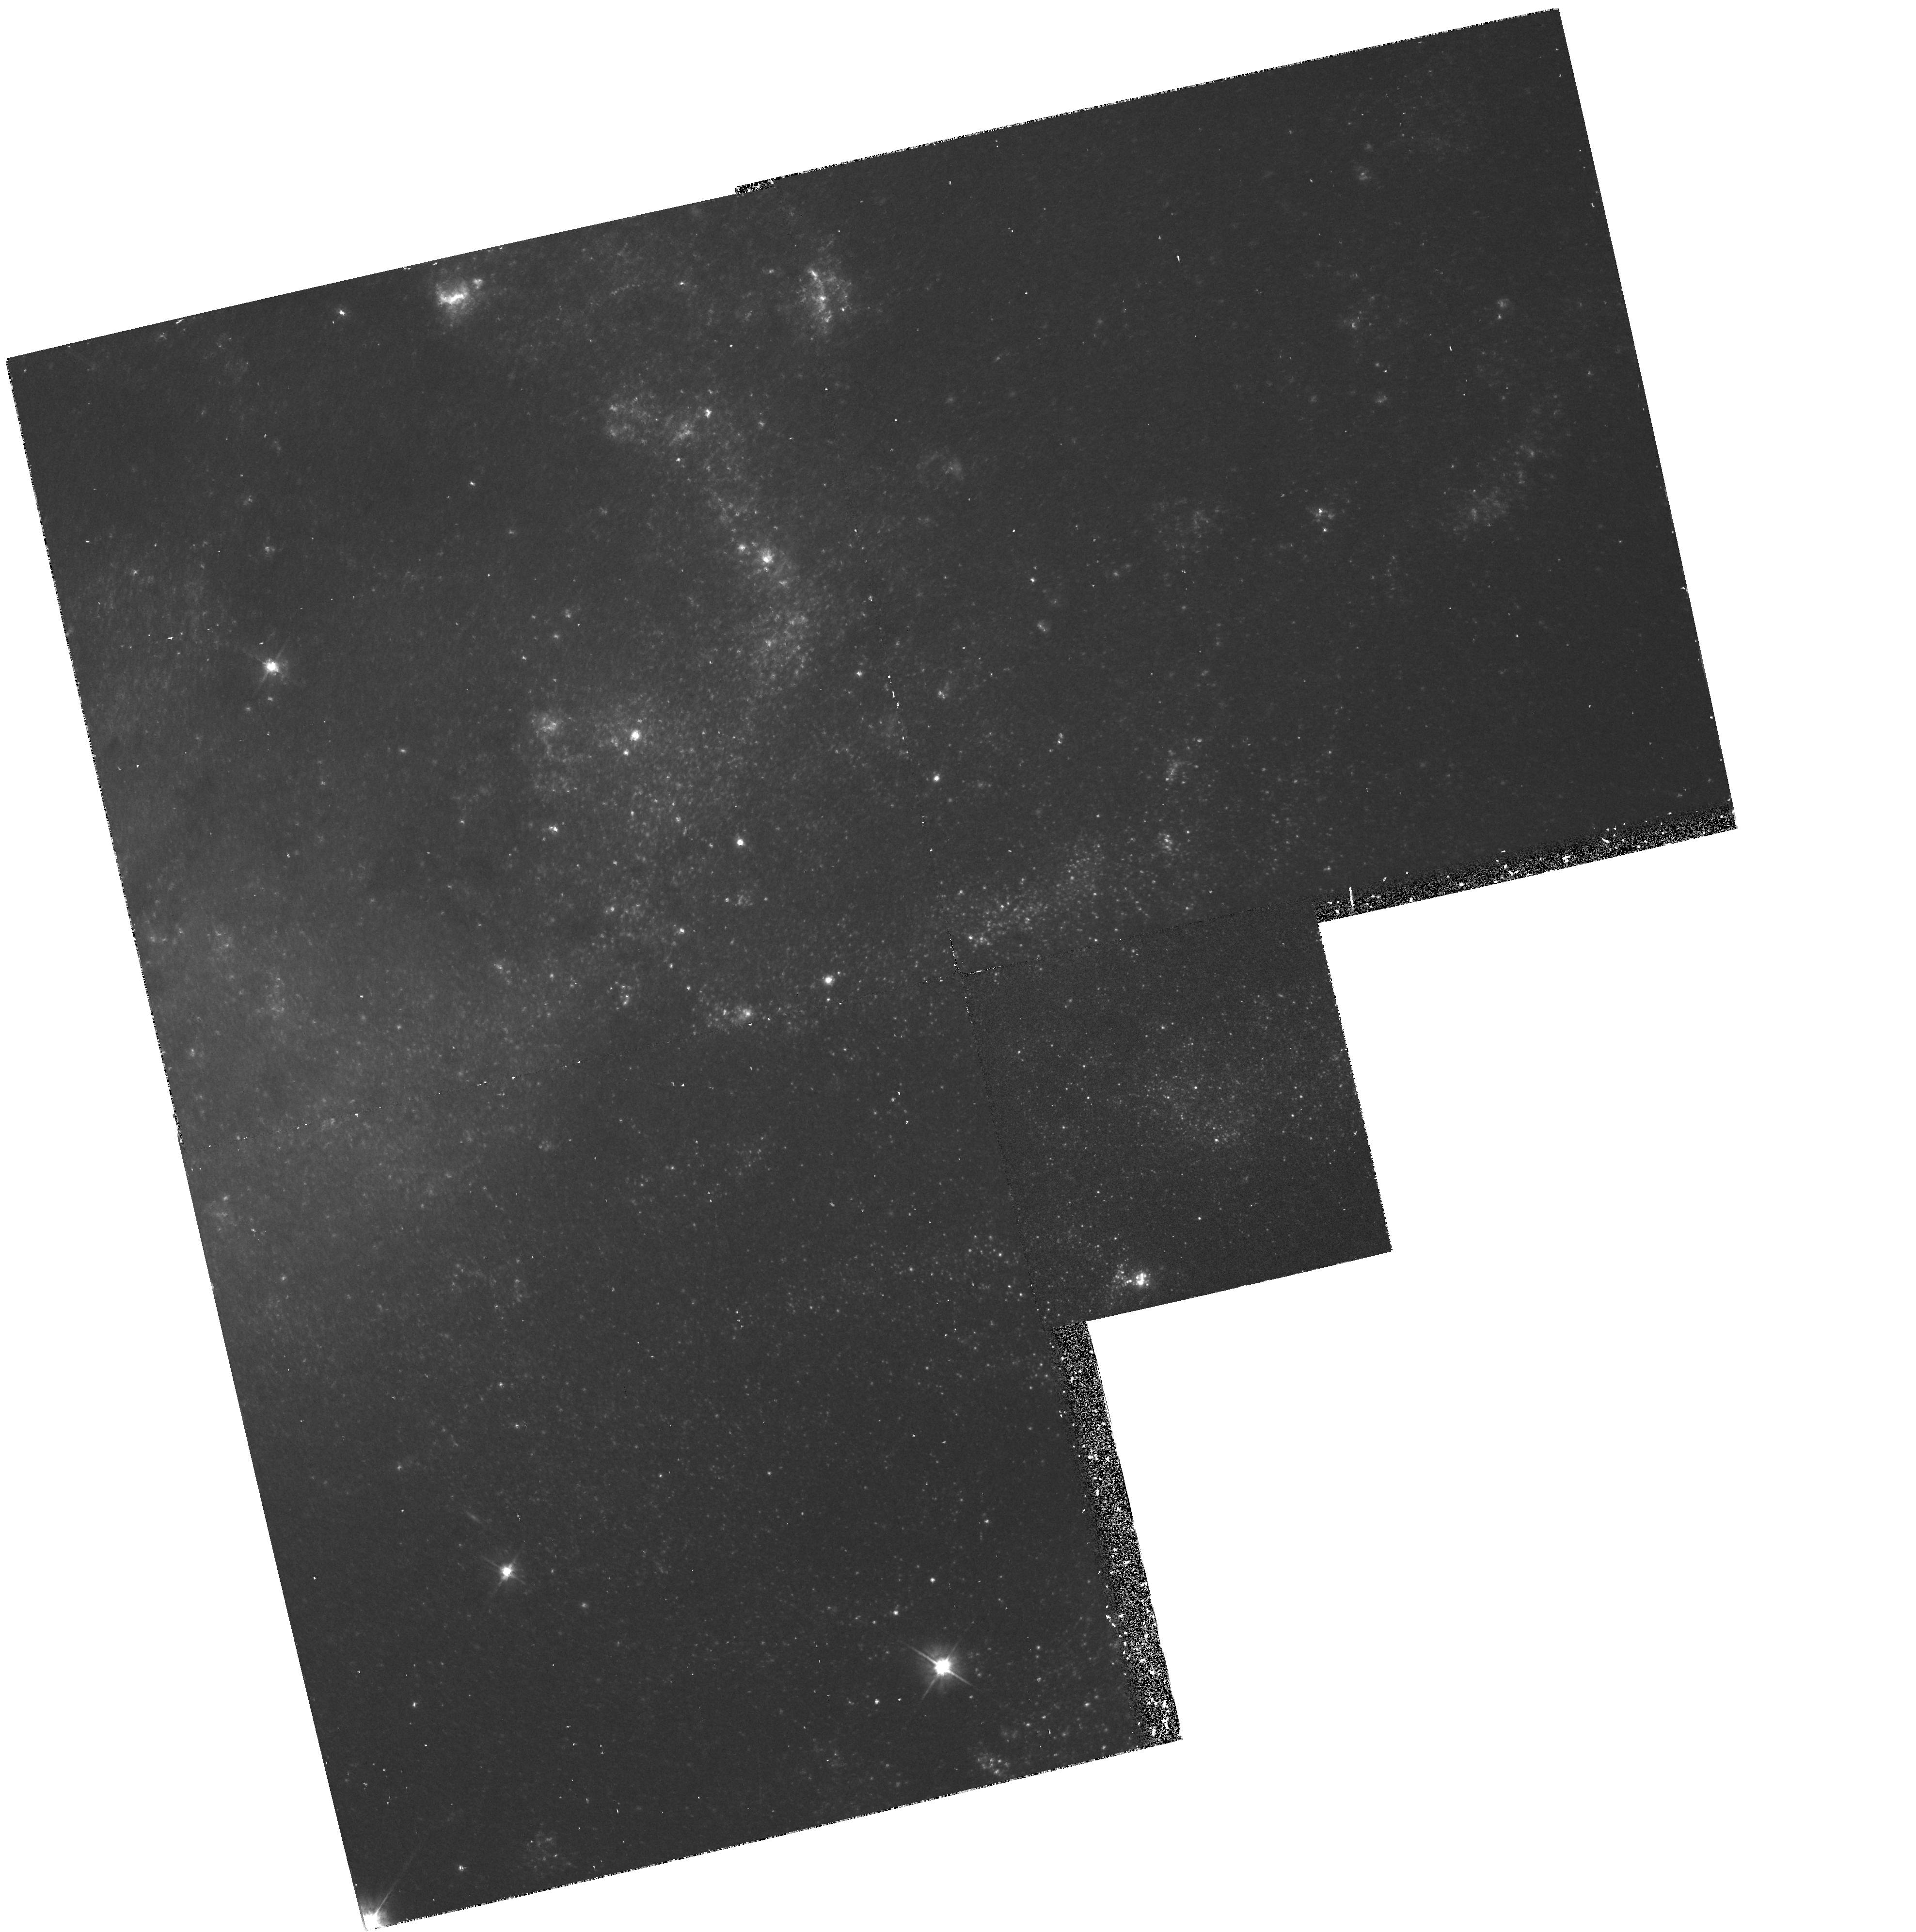
Target: NGC925
Instrument: WFPC2/PC
Filter: F555W
Exposure: 37 min
Observation ID: hst_5397_0i_wfpc2_pc_f555w_u2780i

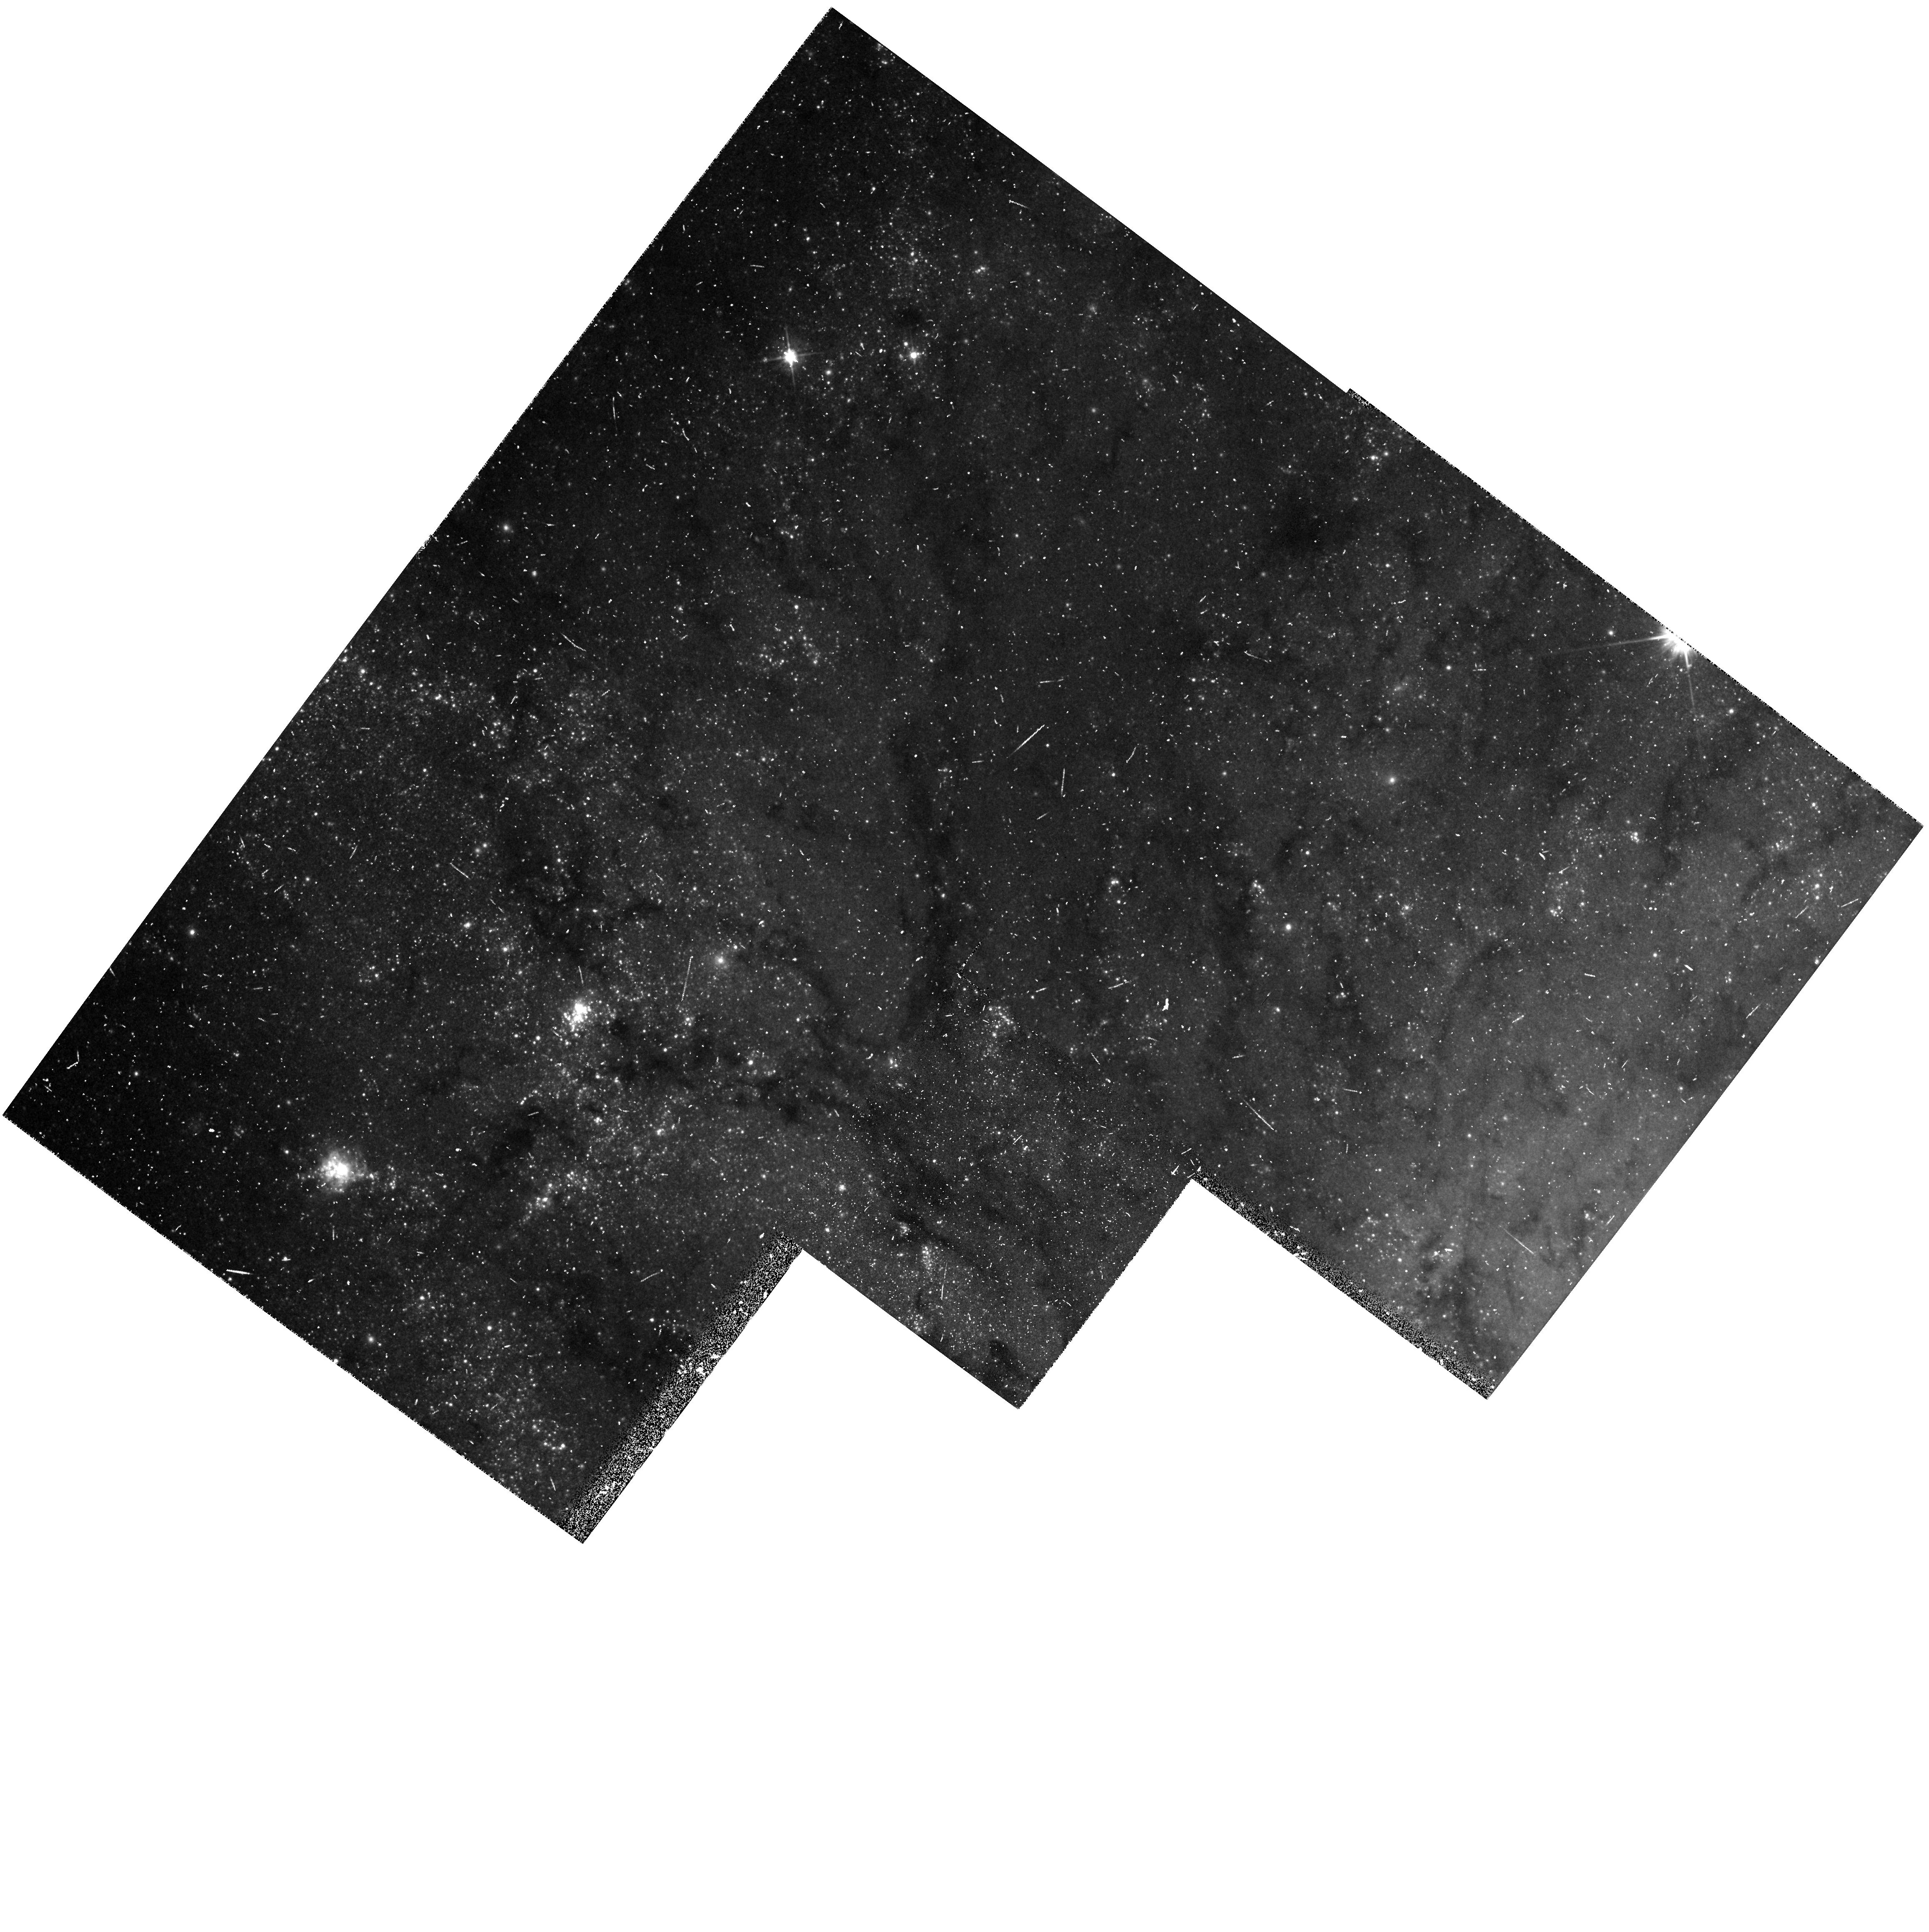
Target: NGC5457-FLD1
Instrument: WFPC2/PC
Filter: F555W
Exposure: 20 min
Observation ID: hst_5397_01_wfpc2_pc_f555w_u27801

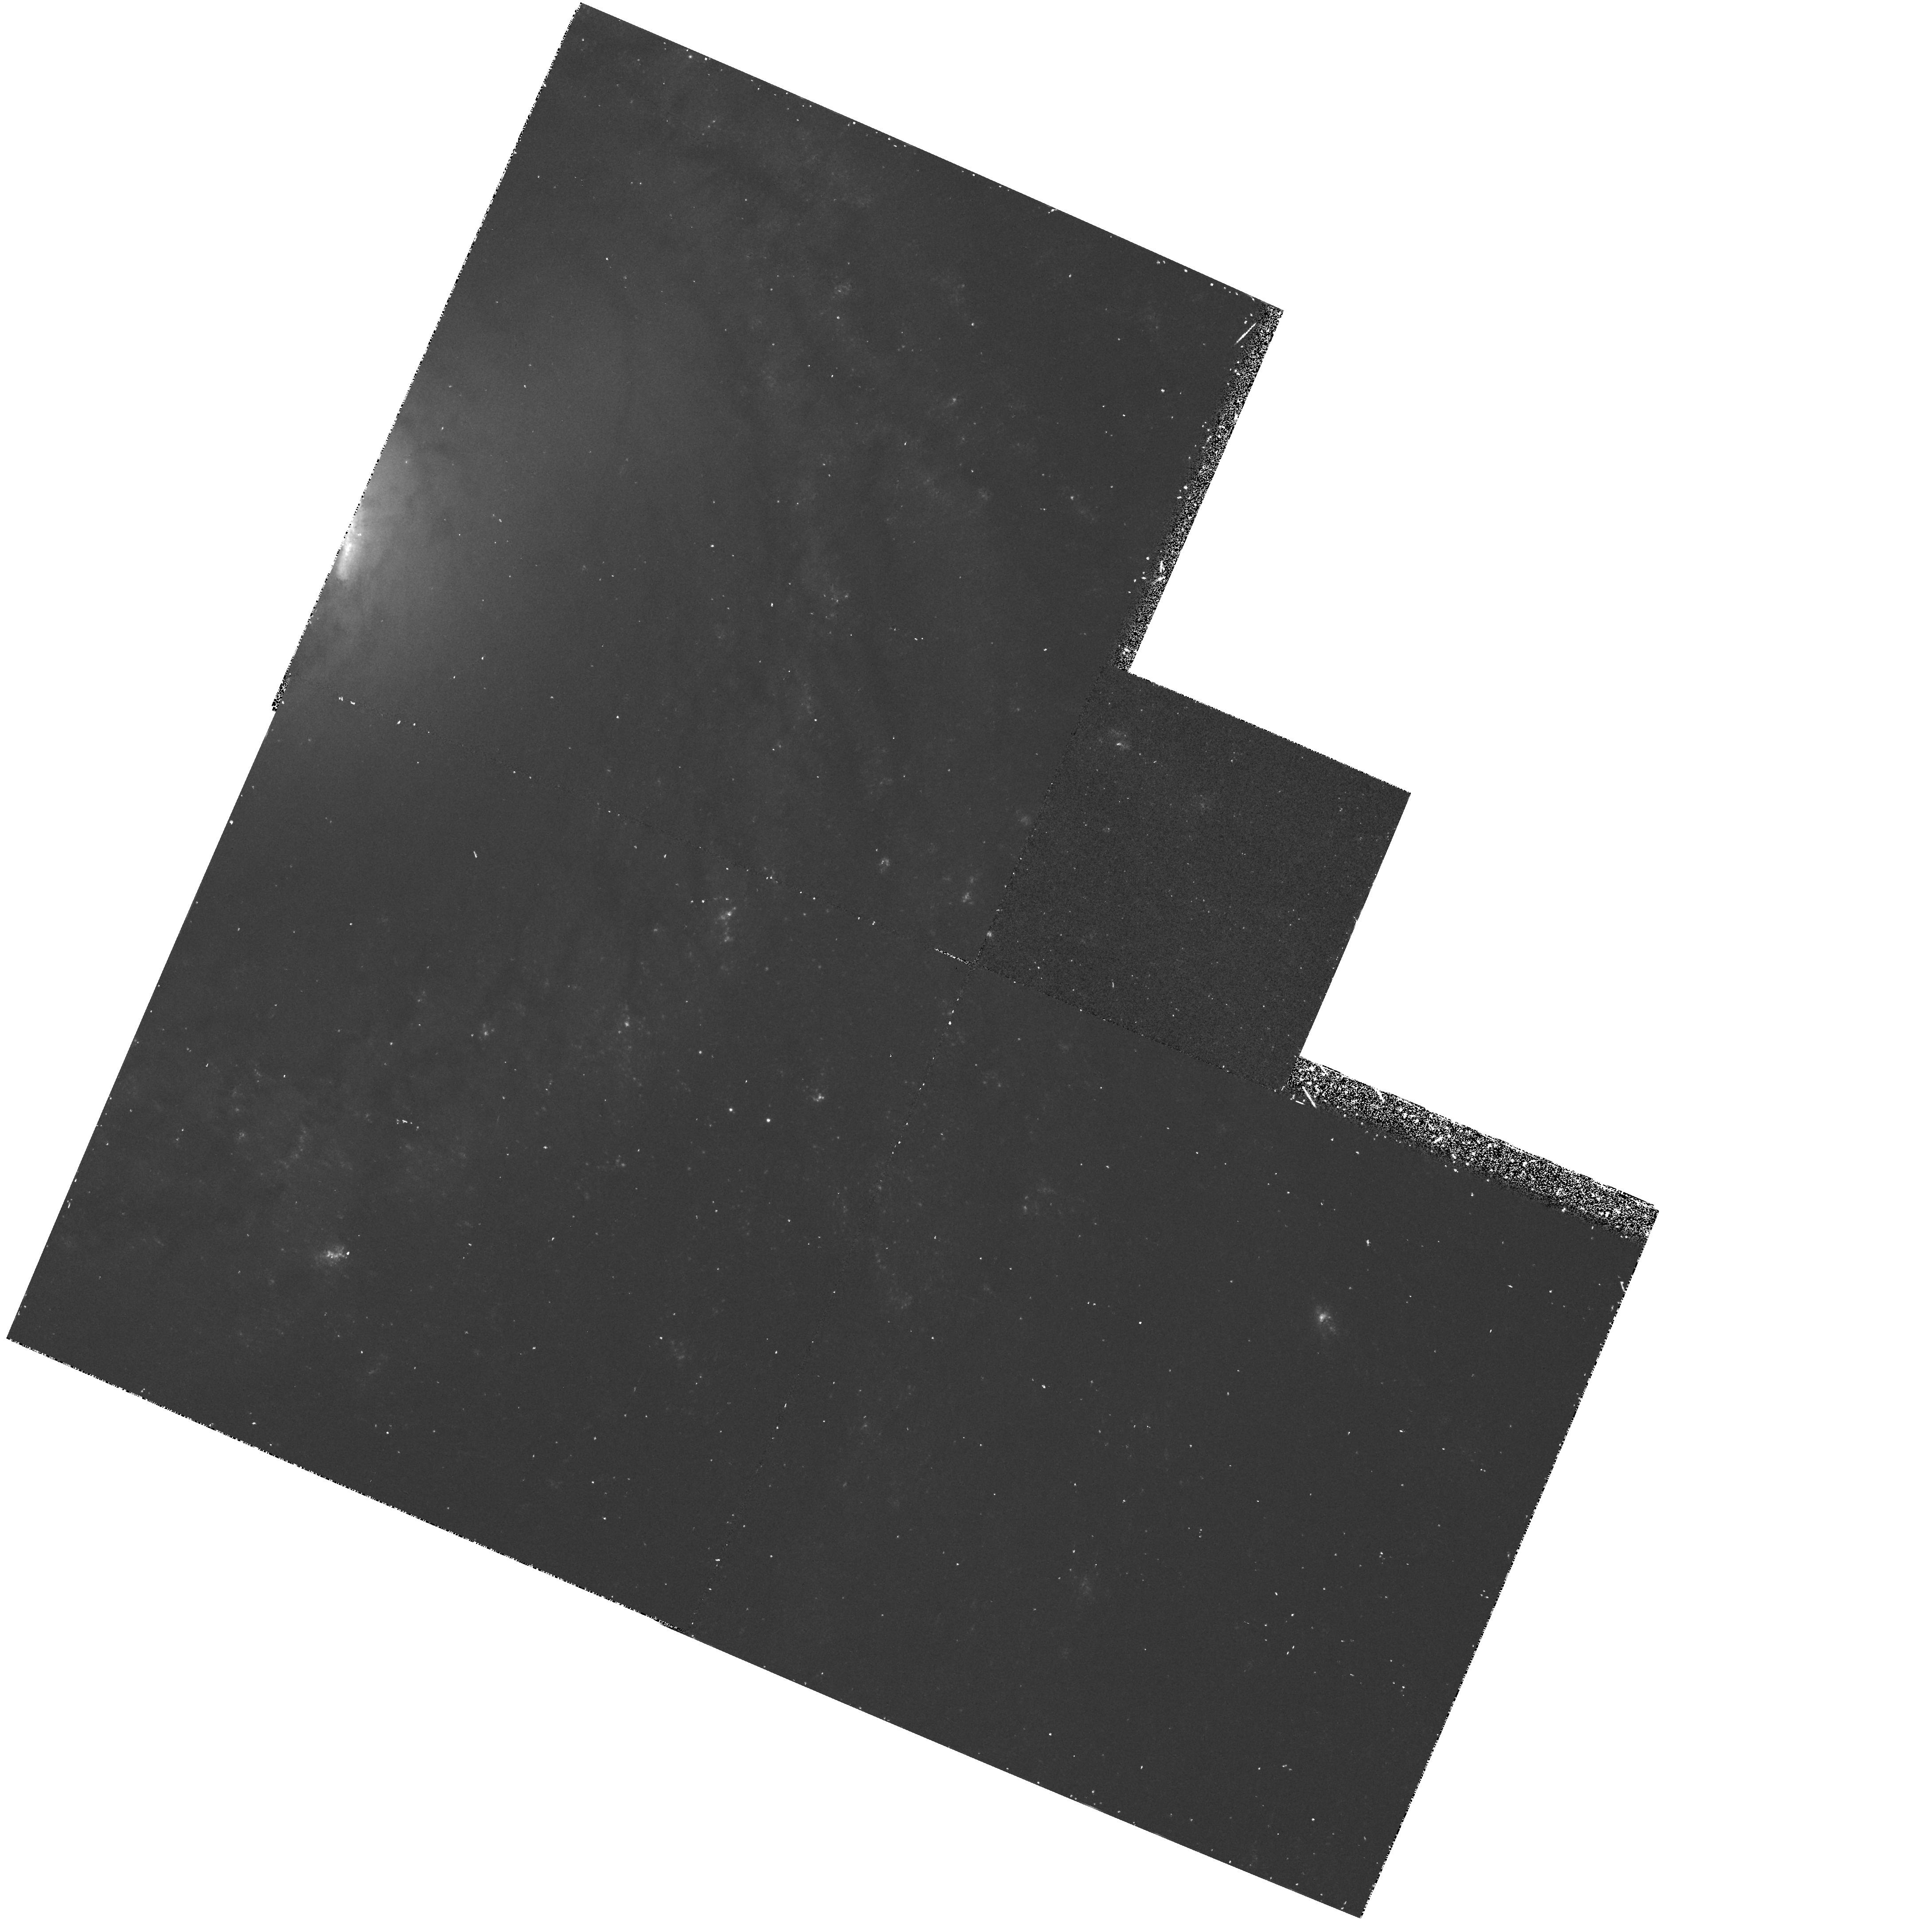
Target: NGC3351
Instrument: WFPC2/PC
Filter: F439W
Exposure: 42 min
Observation ID: hst_5397_1h_wfpc2_pc_f439w_u2781h

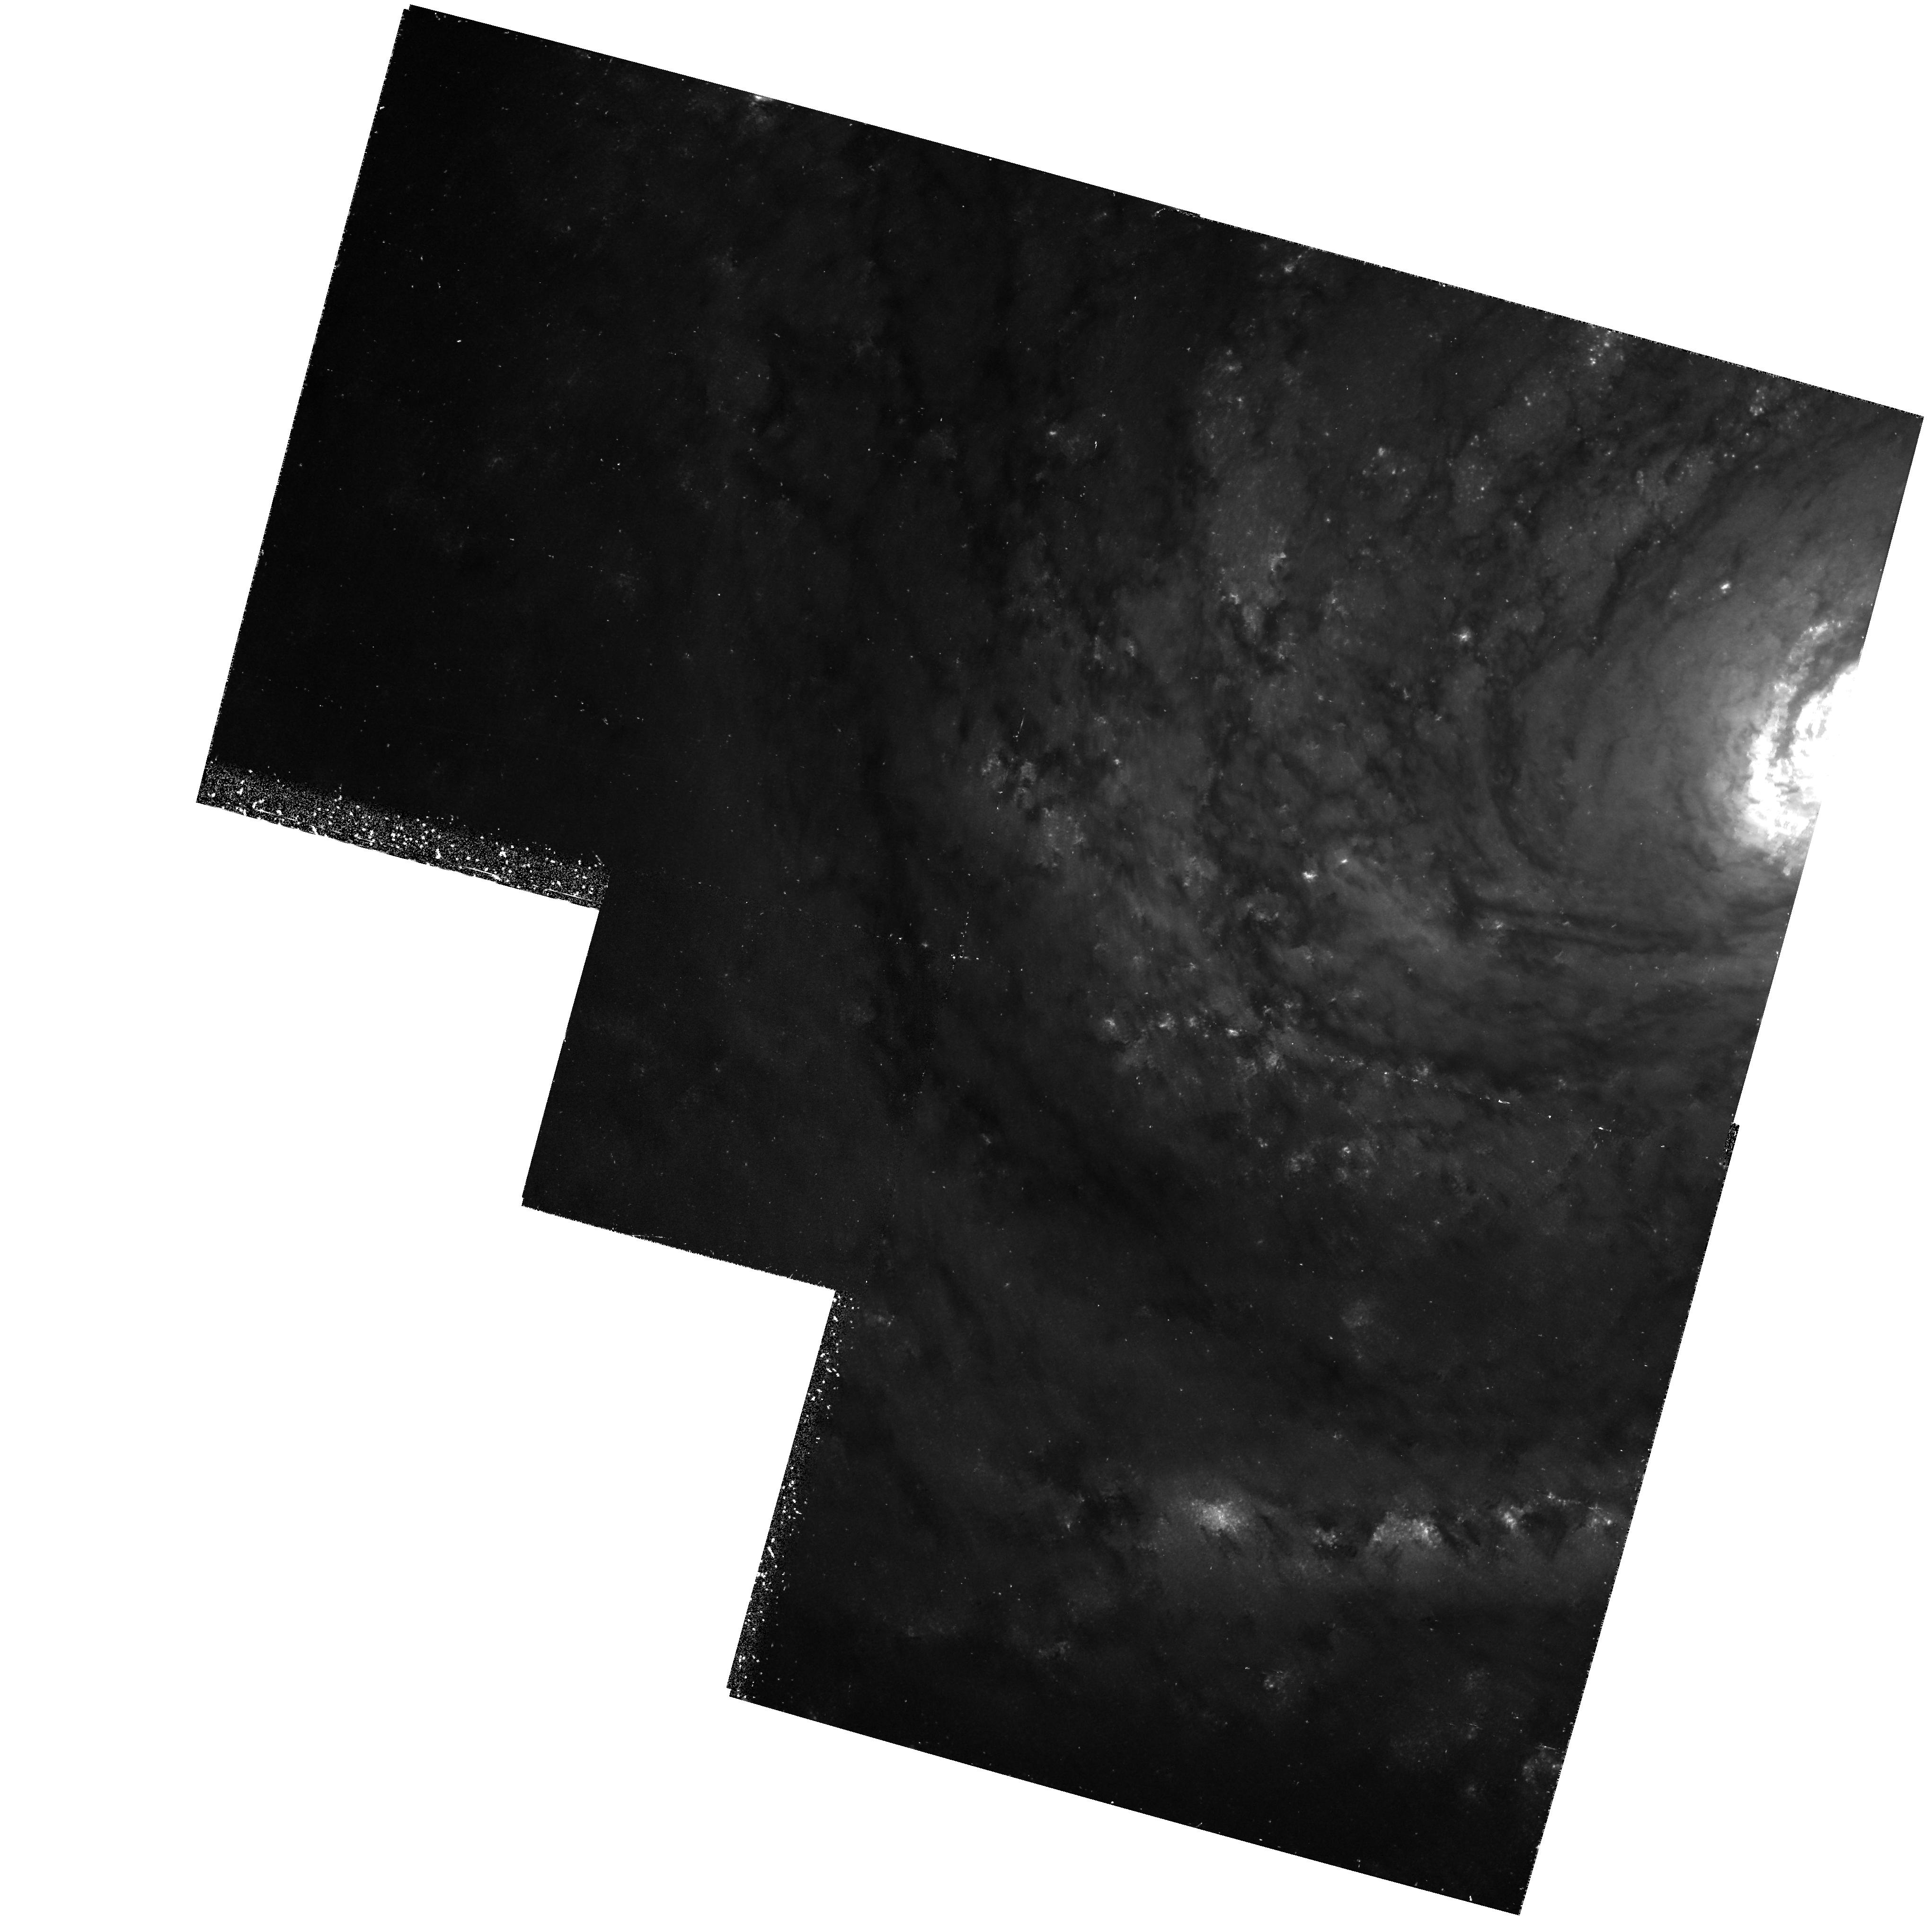
Target: NGC4321
Instrument: WFPC2/PC
Filter: F555W
Exposure: 1 h
Observation ID: hst_5397_14_wfpc2_pc_f555w_u27814

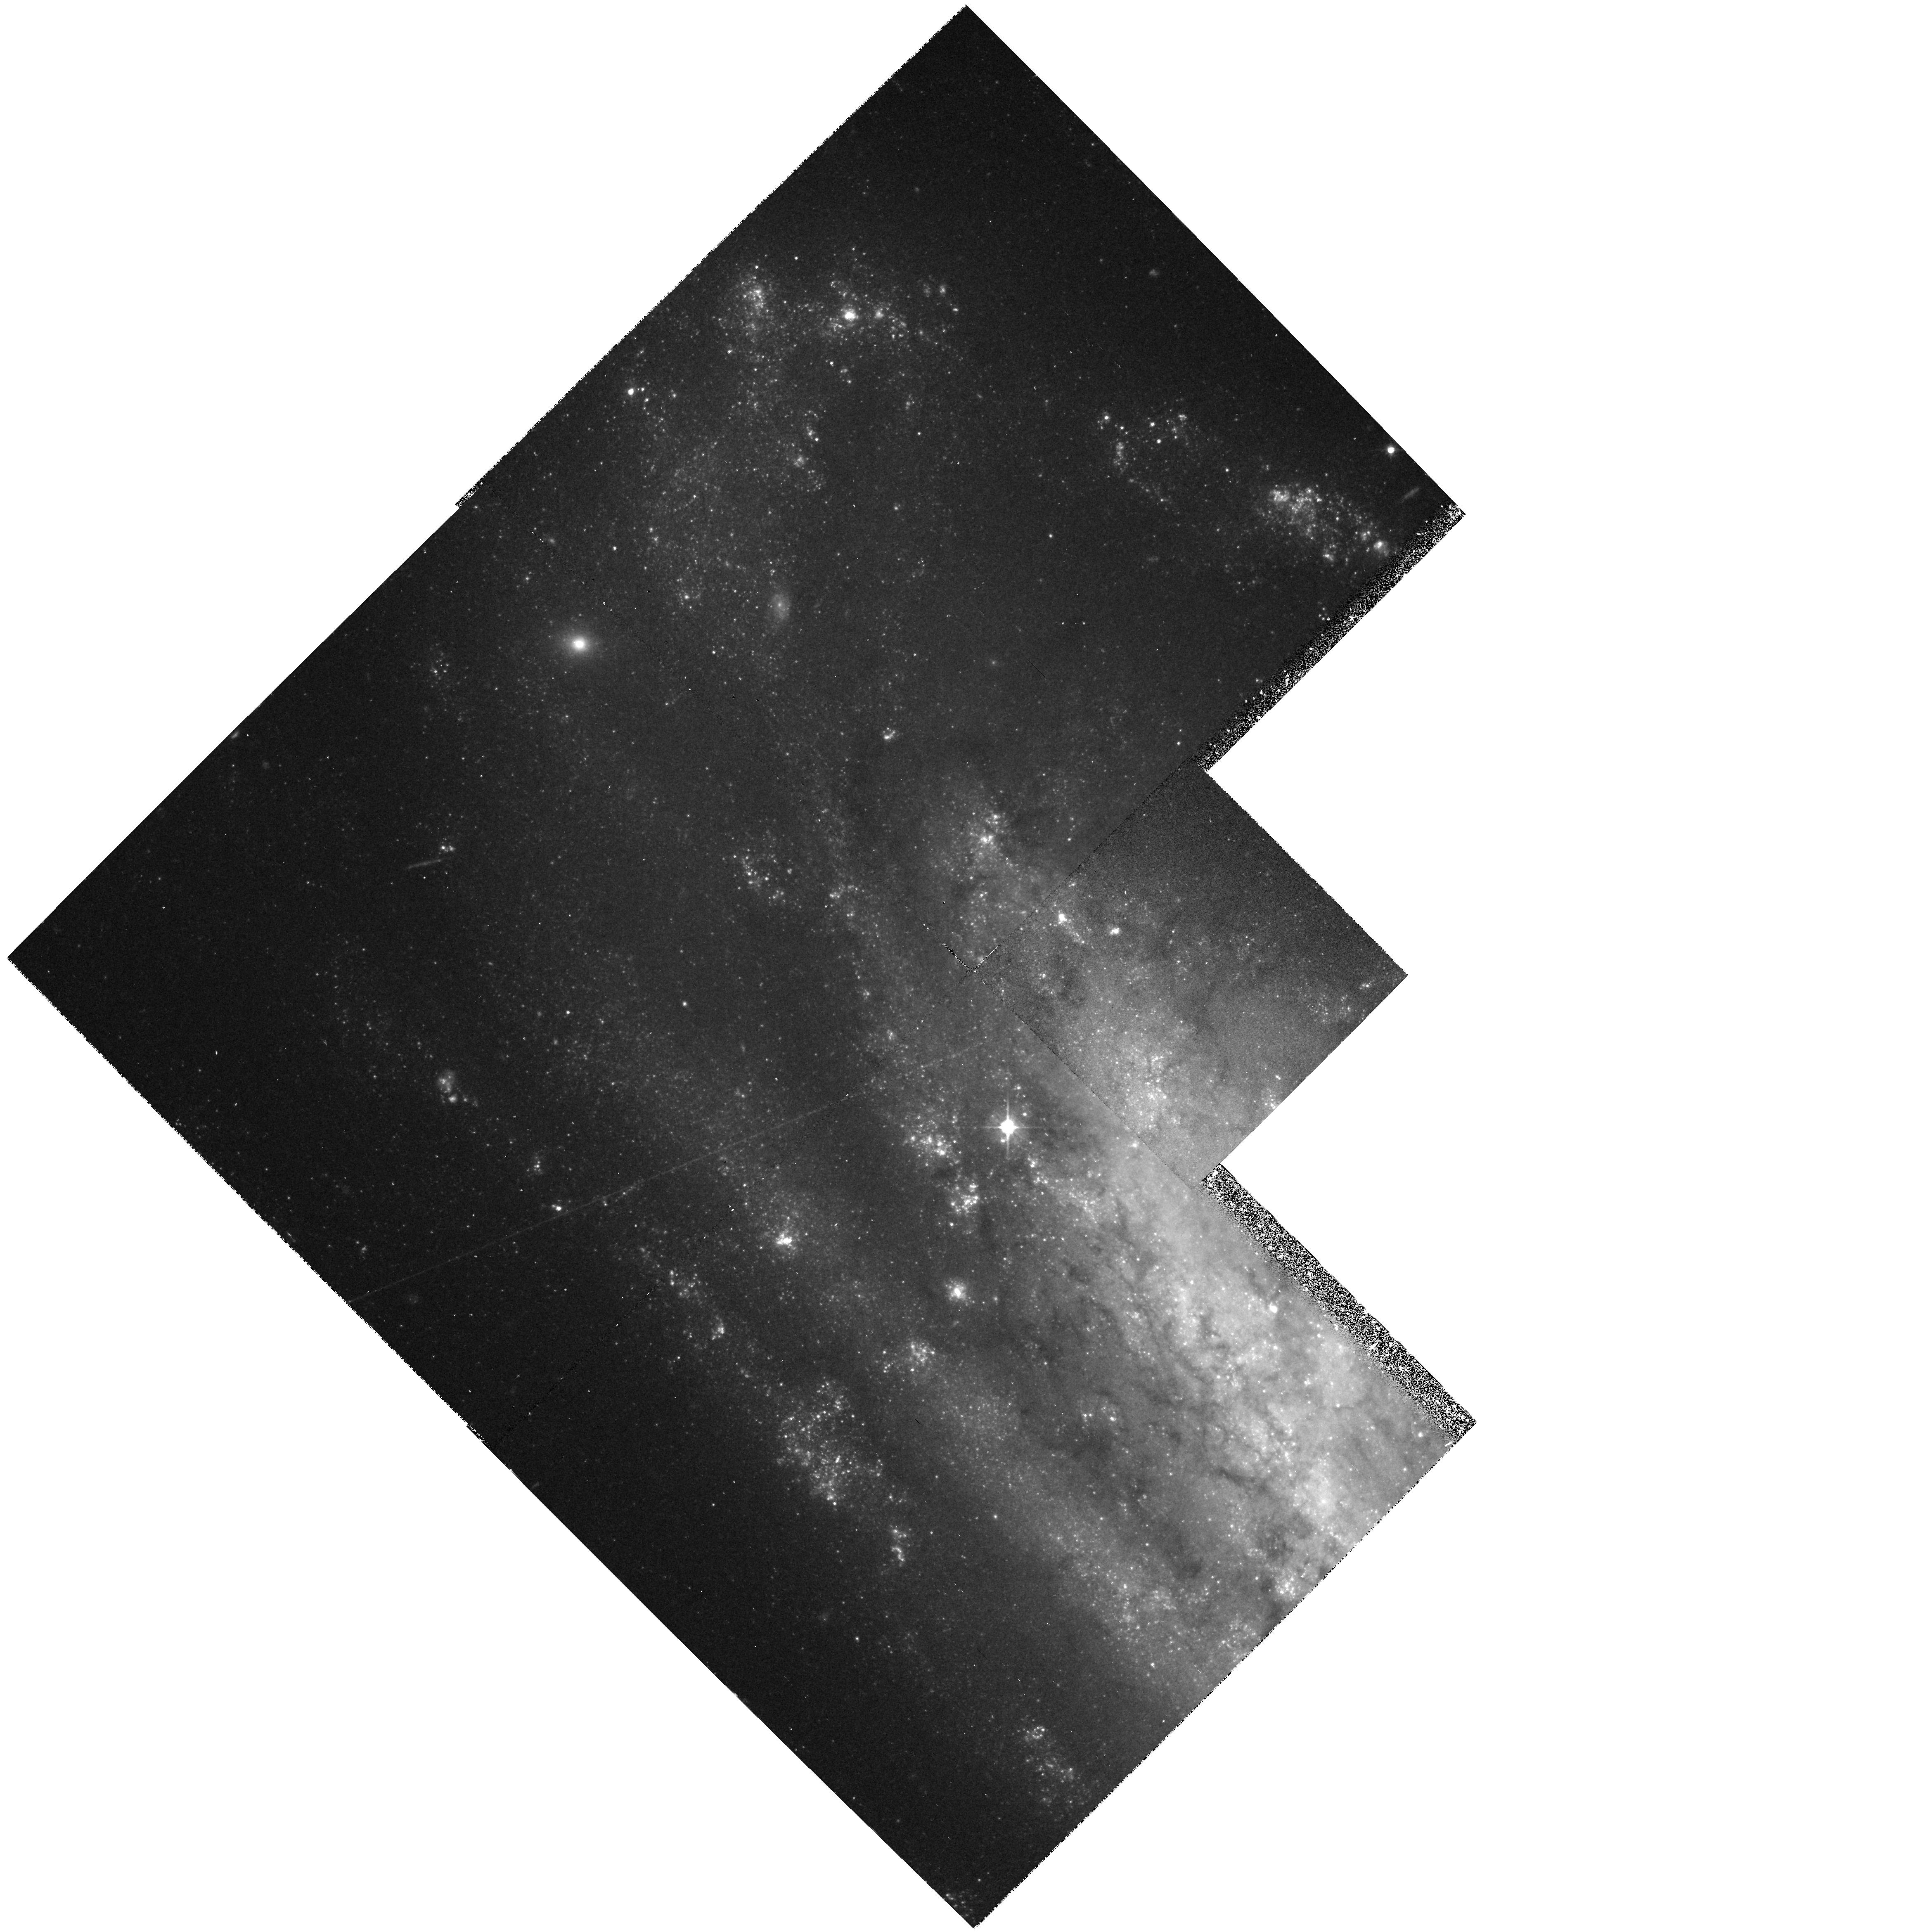
Target: NGC3198
Instrument: WFPC2/PC
Filter: F555W
Exposure: 42 min
Observation ID: hst_5397_24_wfpc2_pc_f555w_u27824

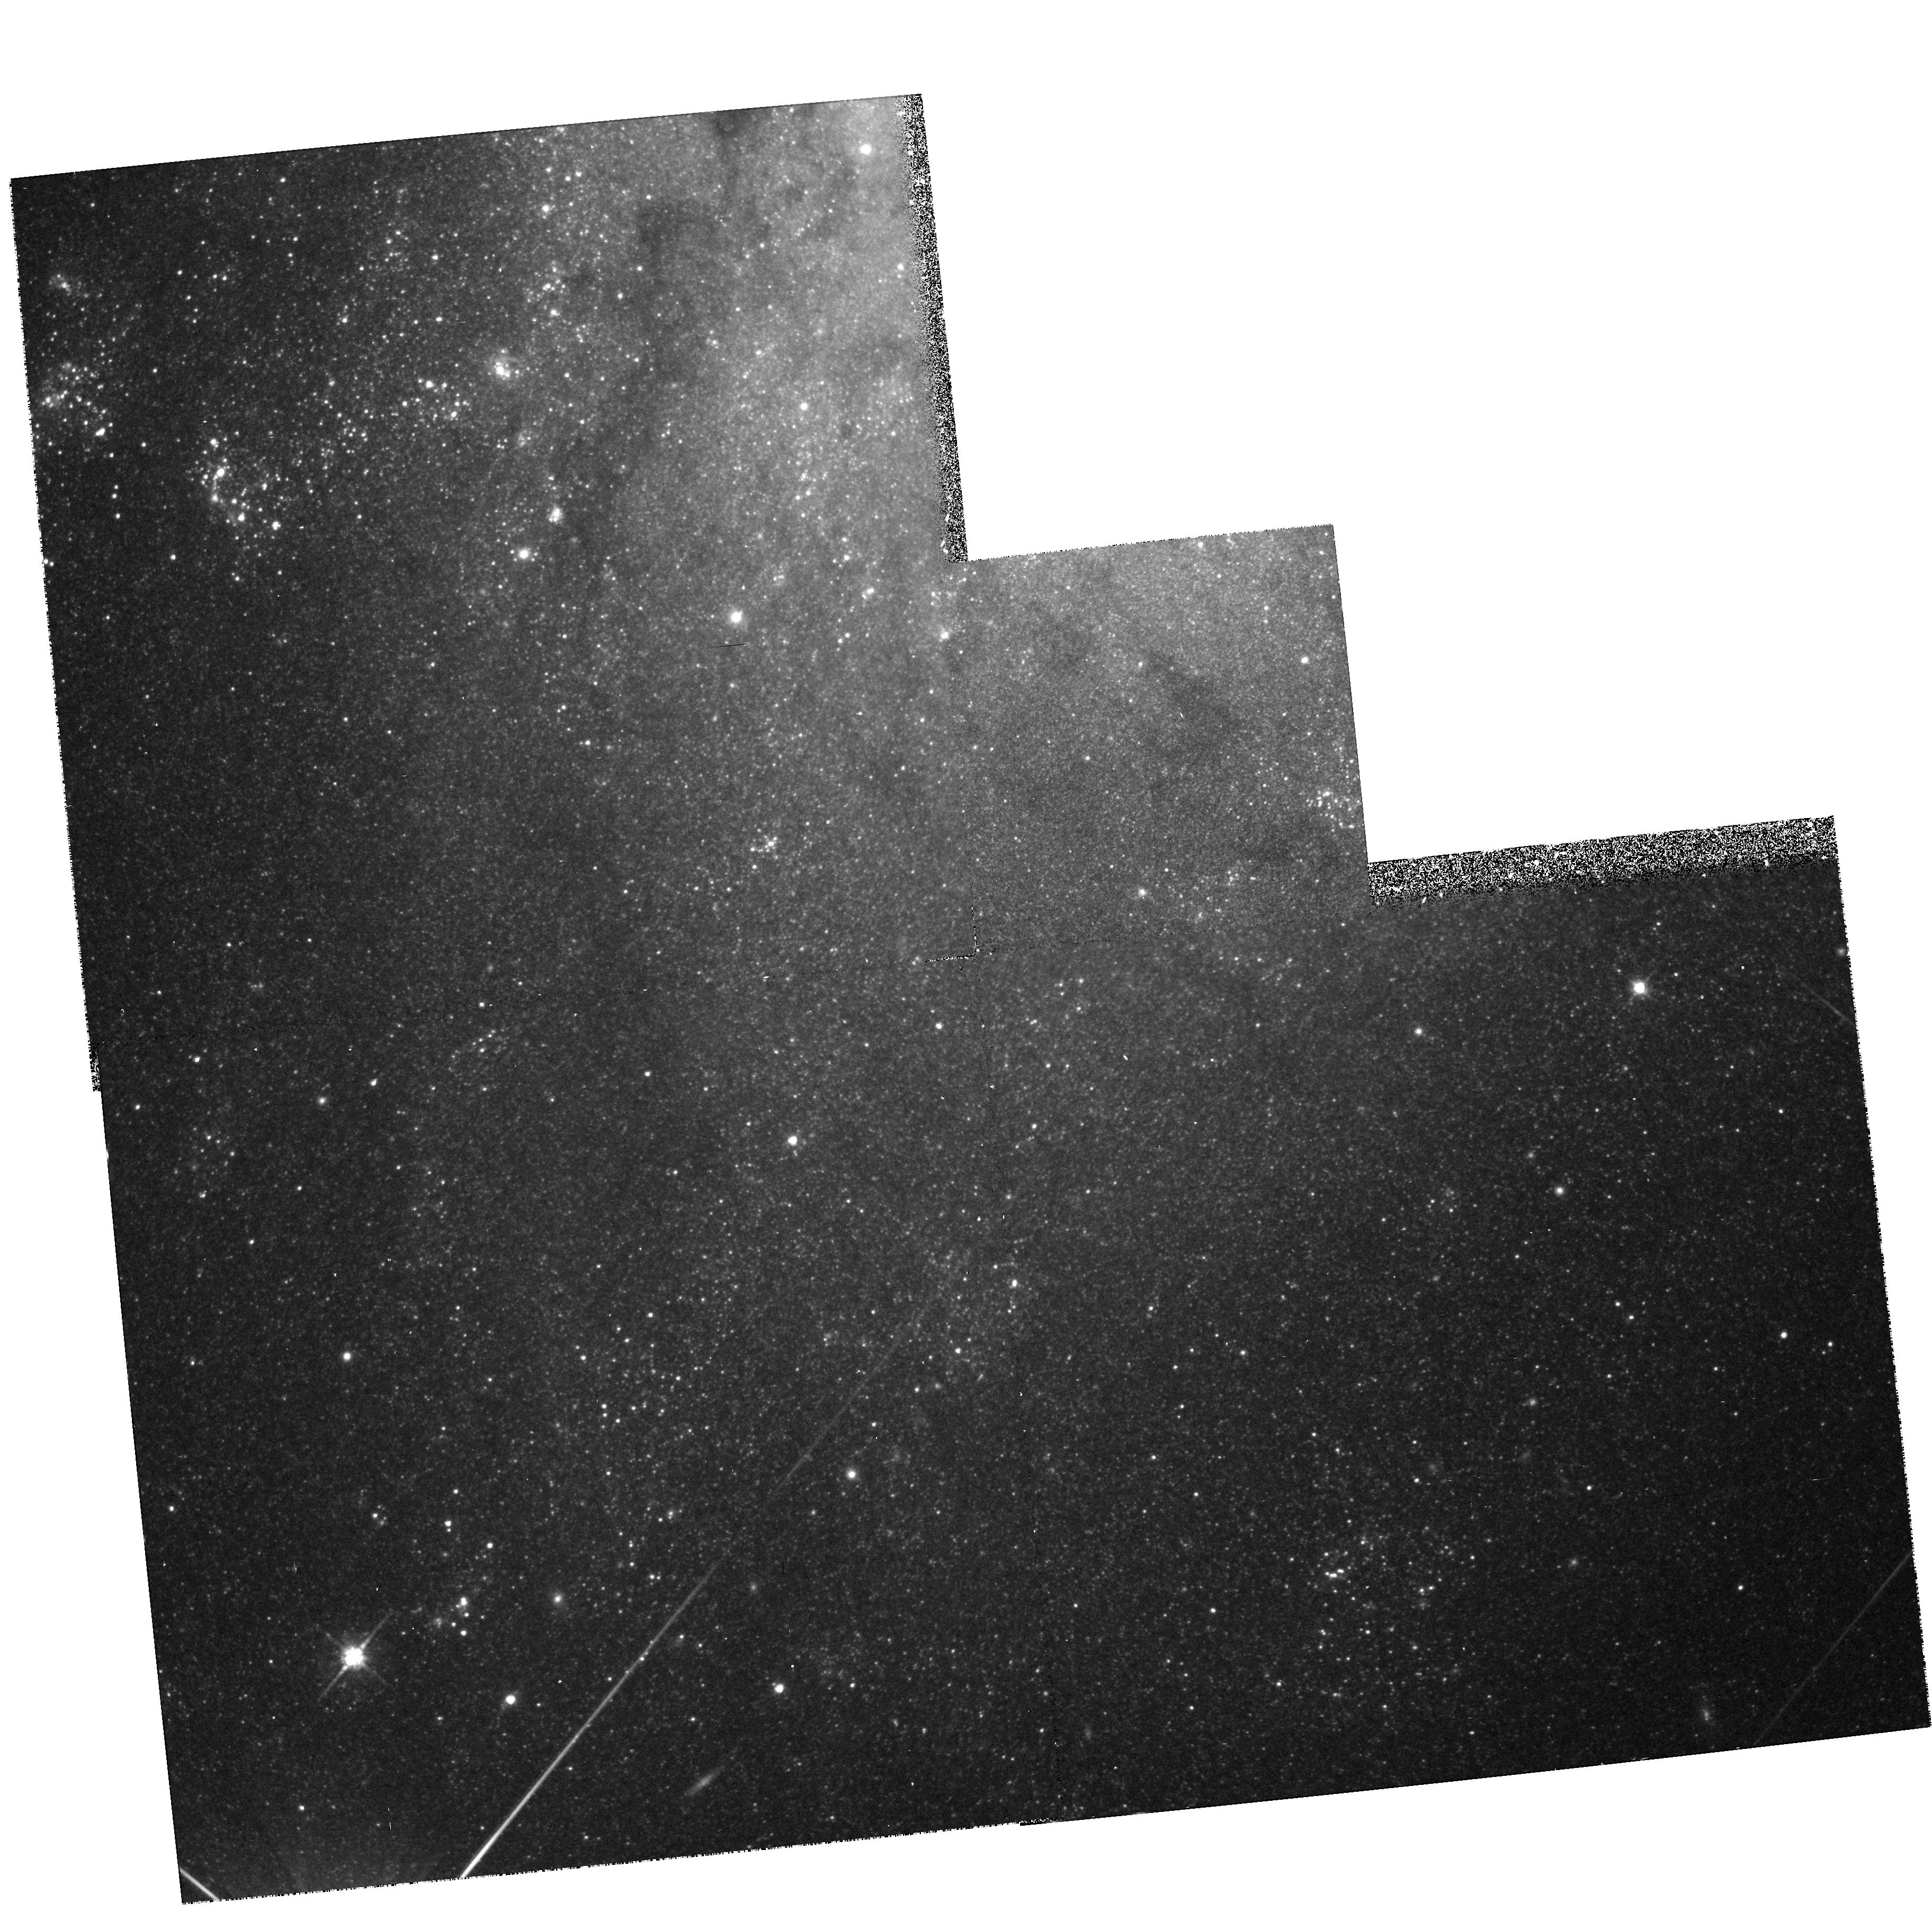
Target: NGC3621
Instrument: WFPC2/PC
Filter: F814W
Exposure: 30 min
Observation ID: hst_5397_0q_wfpc2_pc_f814w_u2780q

DETERMINATION OF THE EXTRAGALACTIC DISTANCE SCALE. CYCLE 4 HIGH (PI: Mould, Jeremy R.)

Many fundamental problems in cosmology and astrophysics remain unsettled because the value of the expansion rate is uncertain to a factor of two. The refurbished HST will provide the opportunity to break this impasse. We propose a program which in combination with other GTO and GO work should lead to a measurement of H_0 to 10 % accuracy. Our main goal is the observation of Cepheids in 21 fields in 19 nearby galaxies, for the purpose of calibrating the best secondary distance indicators, including the infrared Tully-Fisher relation the Planetary Nebula Luminosity Function, the Surface Brightness Fluctuation method, the type Ia supernovae standard candle and the type II supernova Expanding Photosphere Method. Measurement of Cepheids in the Virgo and Fornax clusters will also be attempted. A necessary associated goal of our proposal is strengthening the calibration of the Cepheid PL relation itself, largely via resolved study of star clusters in the LMC and M33. Highlights of the proposal include a review of recent progress towards H_0 (2.2) and a critique and reaffirmation of the distance ladder approach (2.3). A project overview (2.4) and error budget are given (2.7). The details follow in subsequent sections. Now is the time to carry out this fundamental Hubble Space Telescope program.